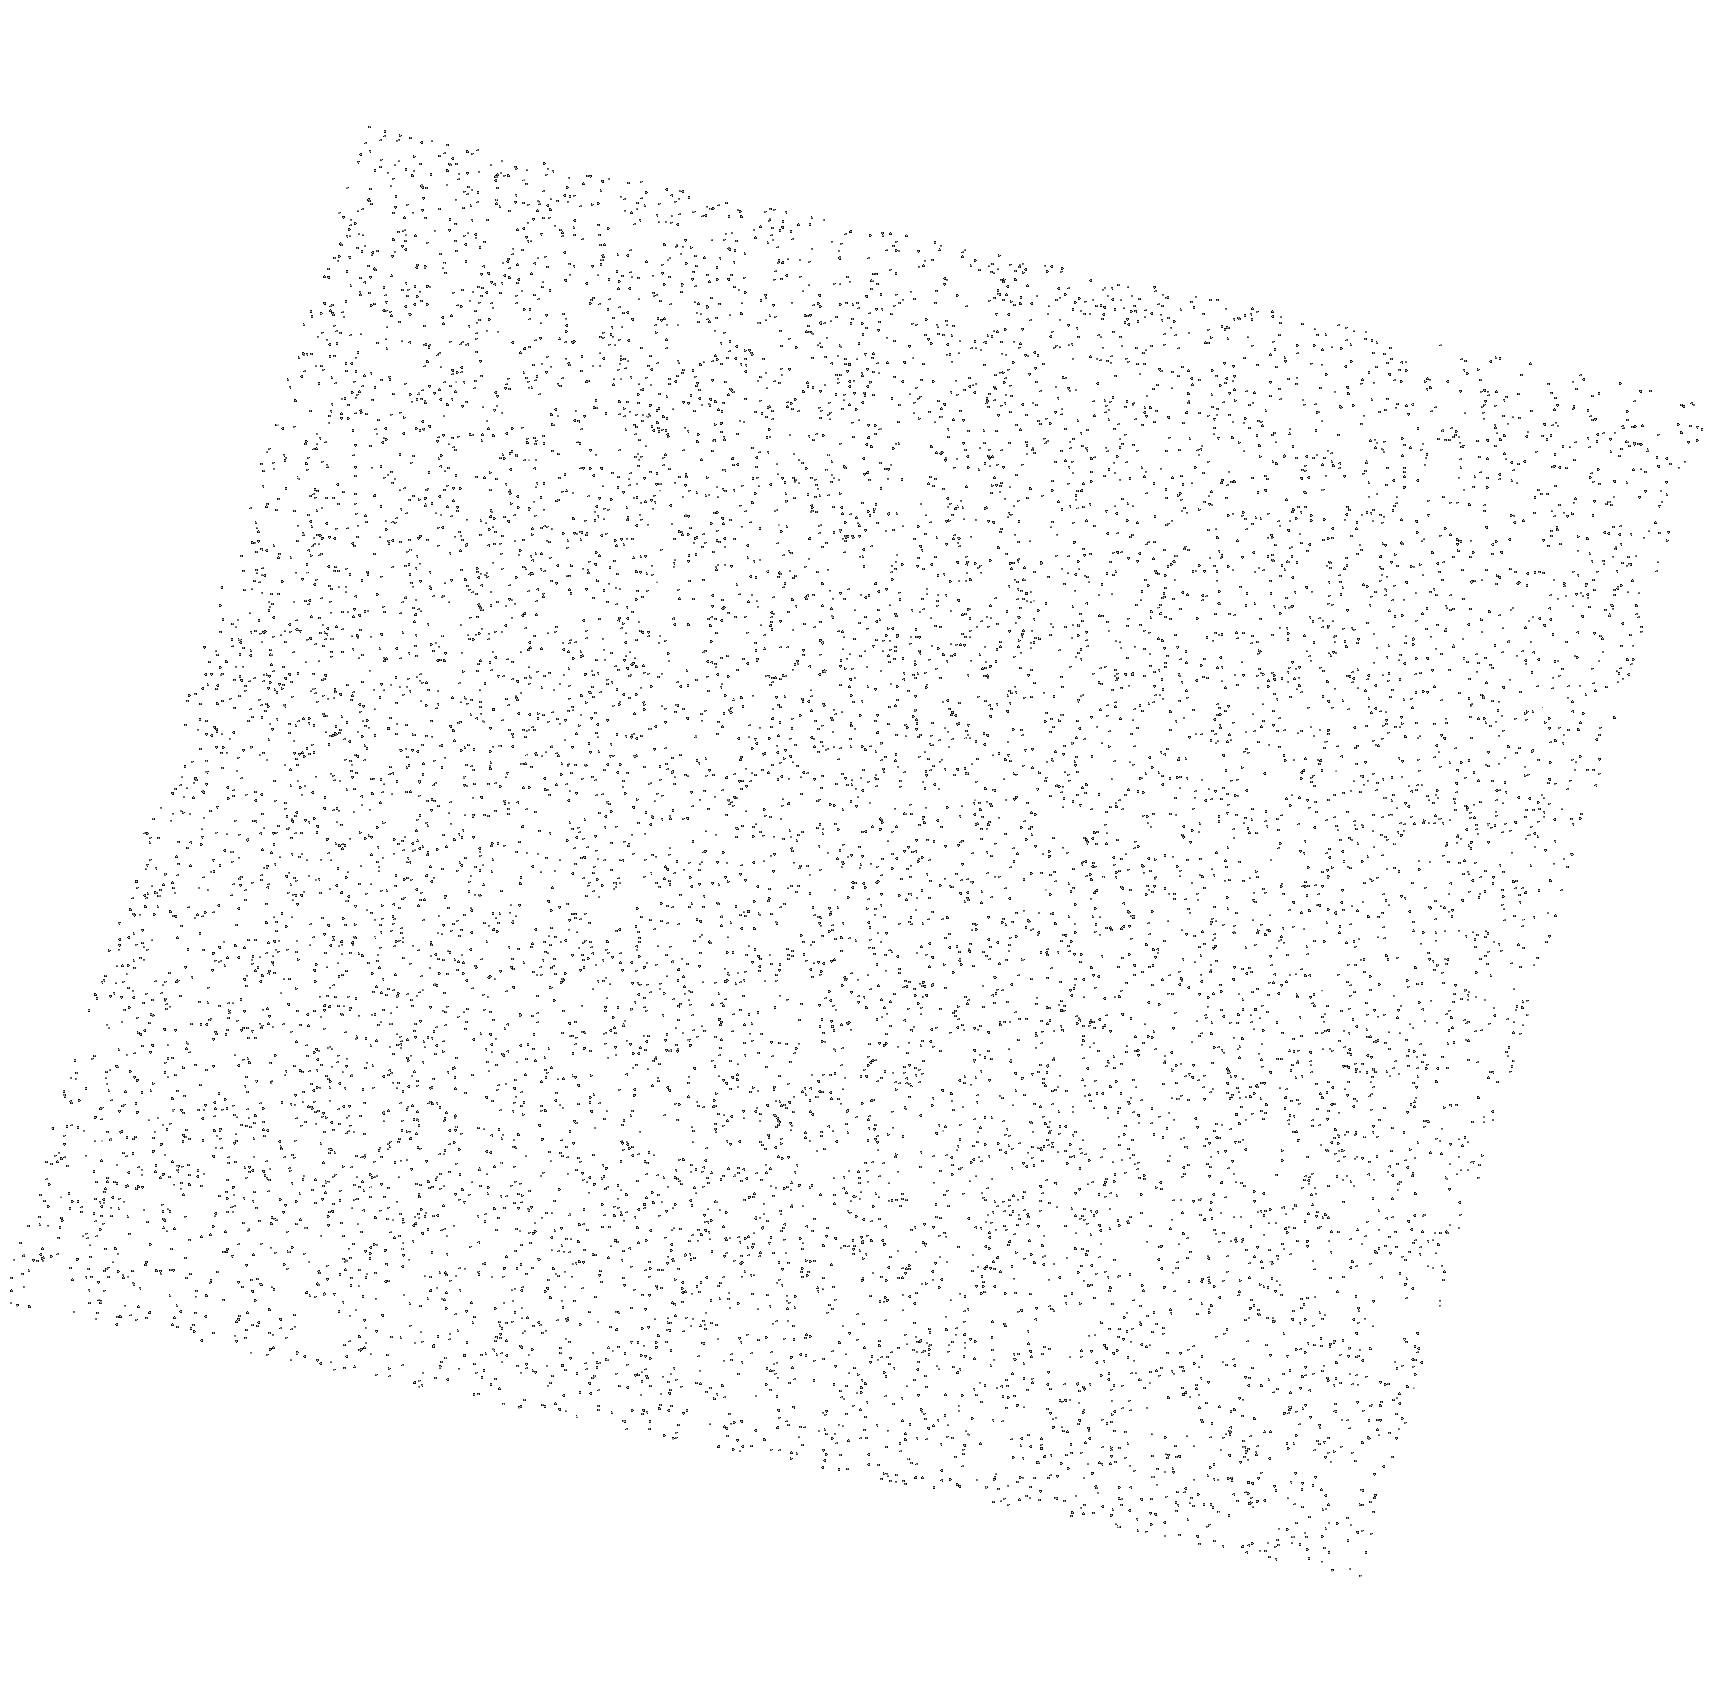
Target: J1231-1411
Instrument: ACS/SBC
Filter: F140LP
Exposure: 9 min
Observation ID: hst_17155_22_acs_sbc_f140lp_jeze22

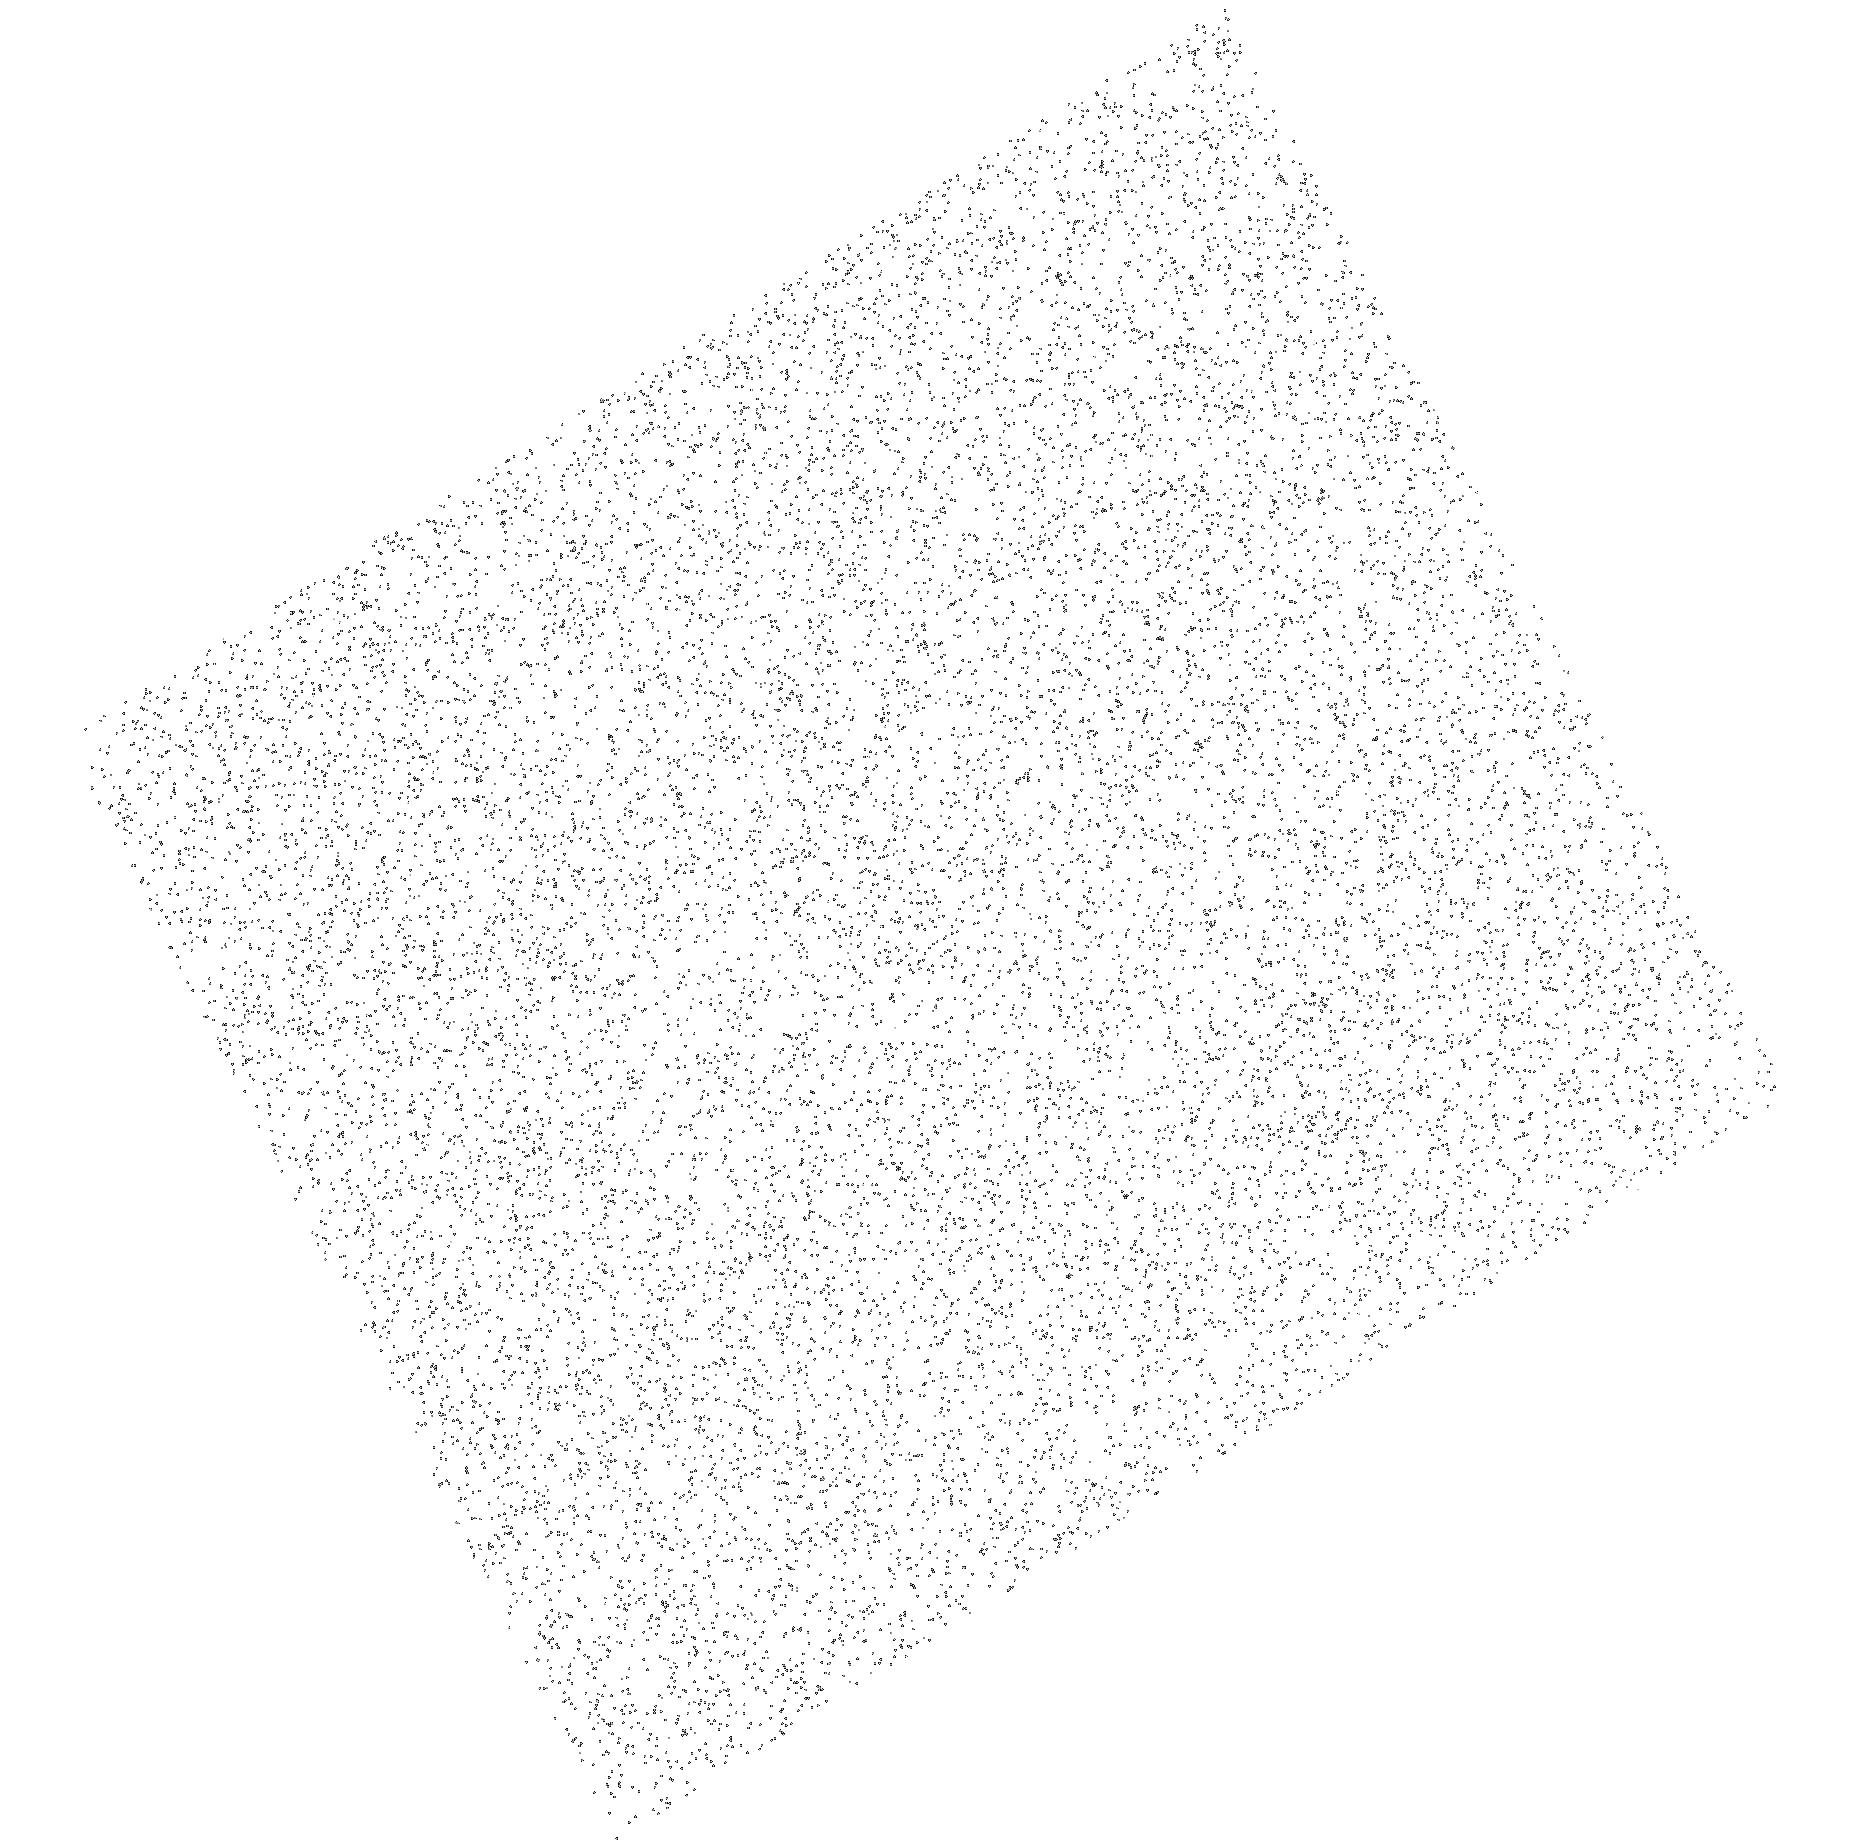
Target: J0630-2834
Instrument: ACS/SBC
Filter: F140LP
Exposure: 8 min
Observation ID: hst_17155_02_acs_sbc_f140lp_jeze02

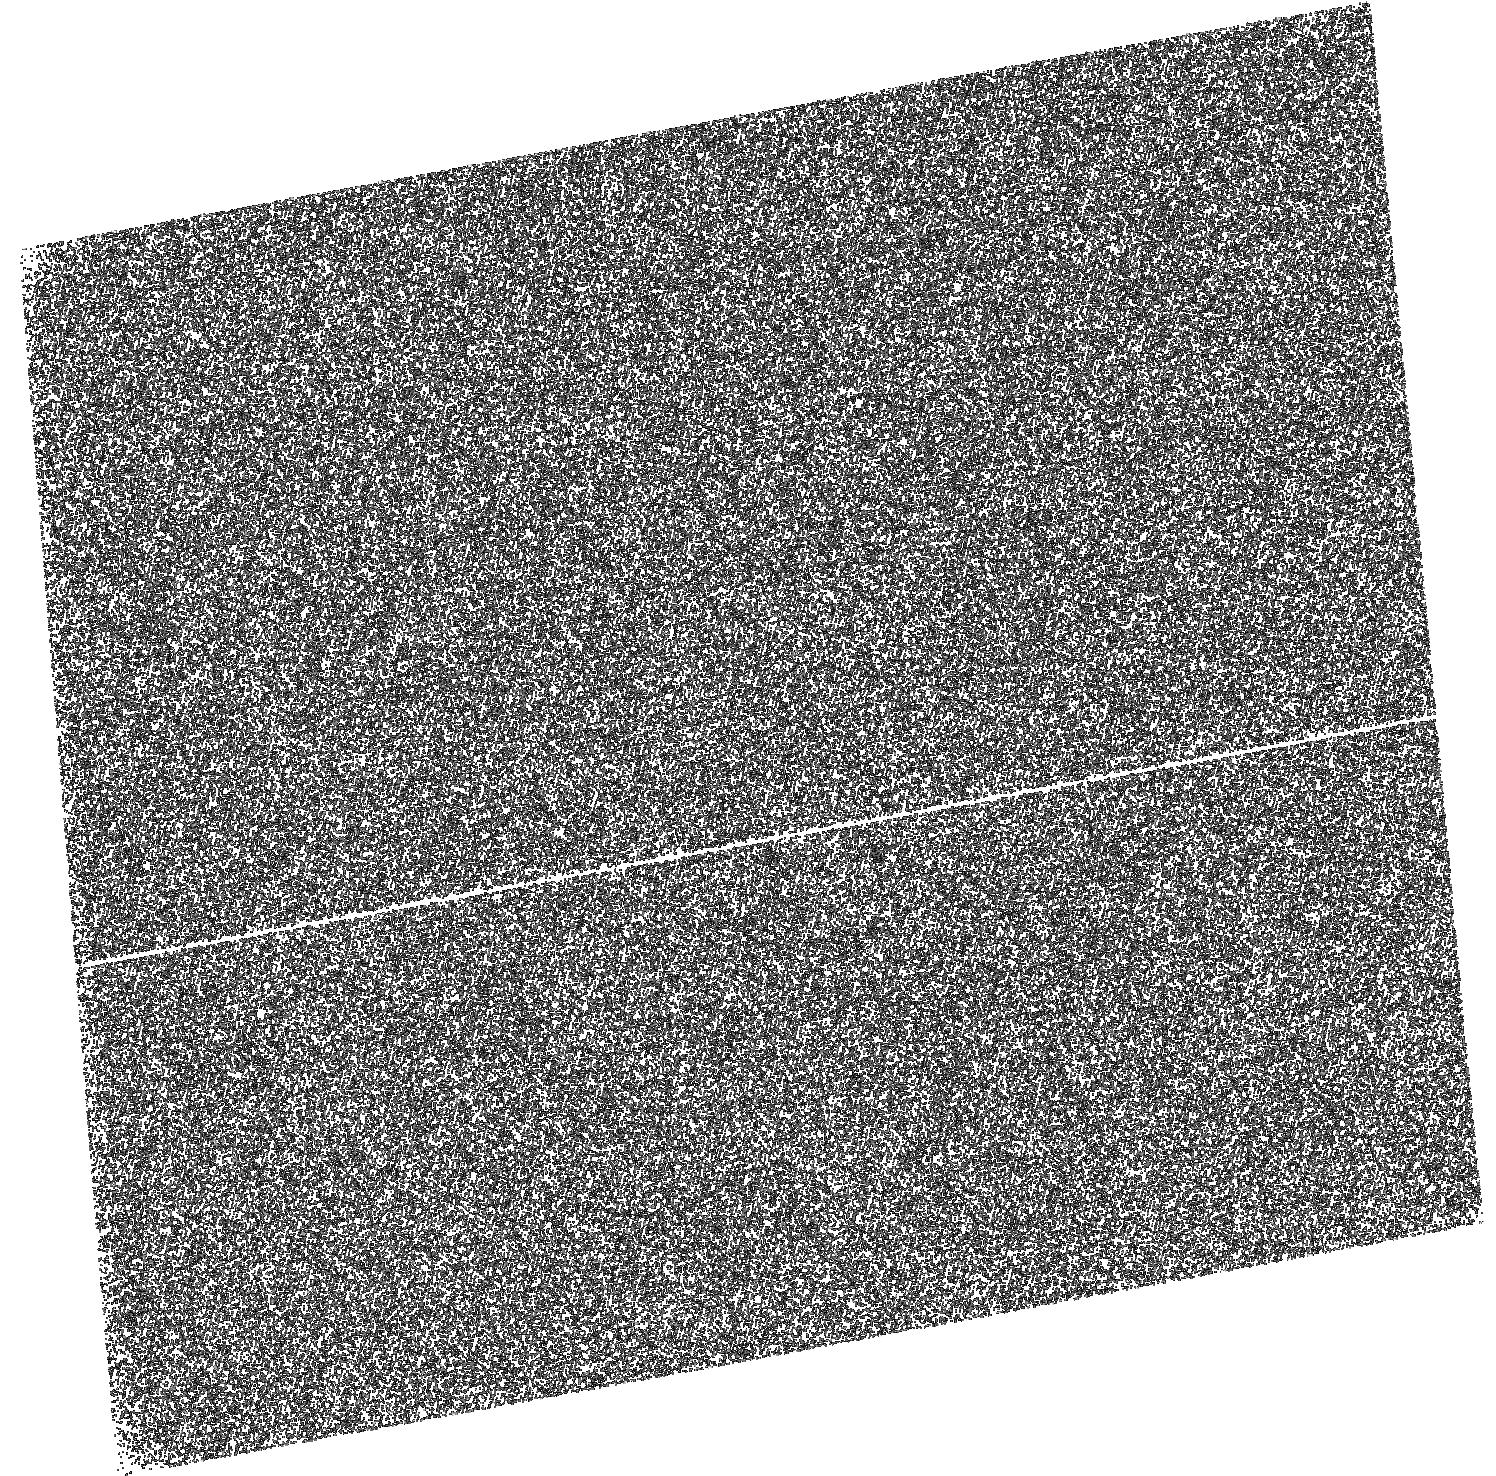
Target: J0749-4247
Instrument: ACS/SBC
Filter: F125LP
Exposure: 28 min
Observation ID: hst_17155_06_acs_sbc_f125lp_jeze06

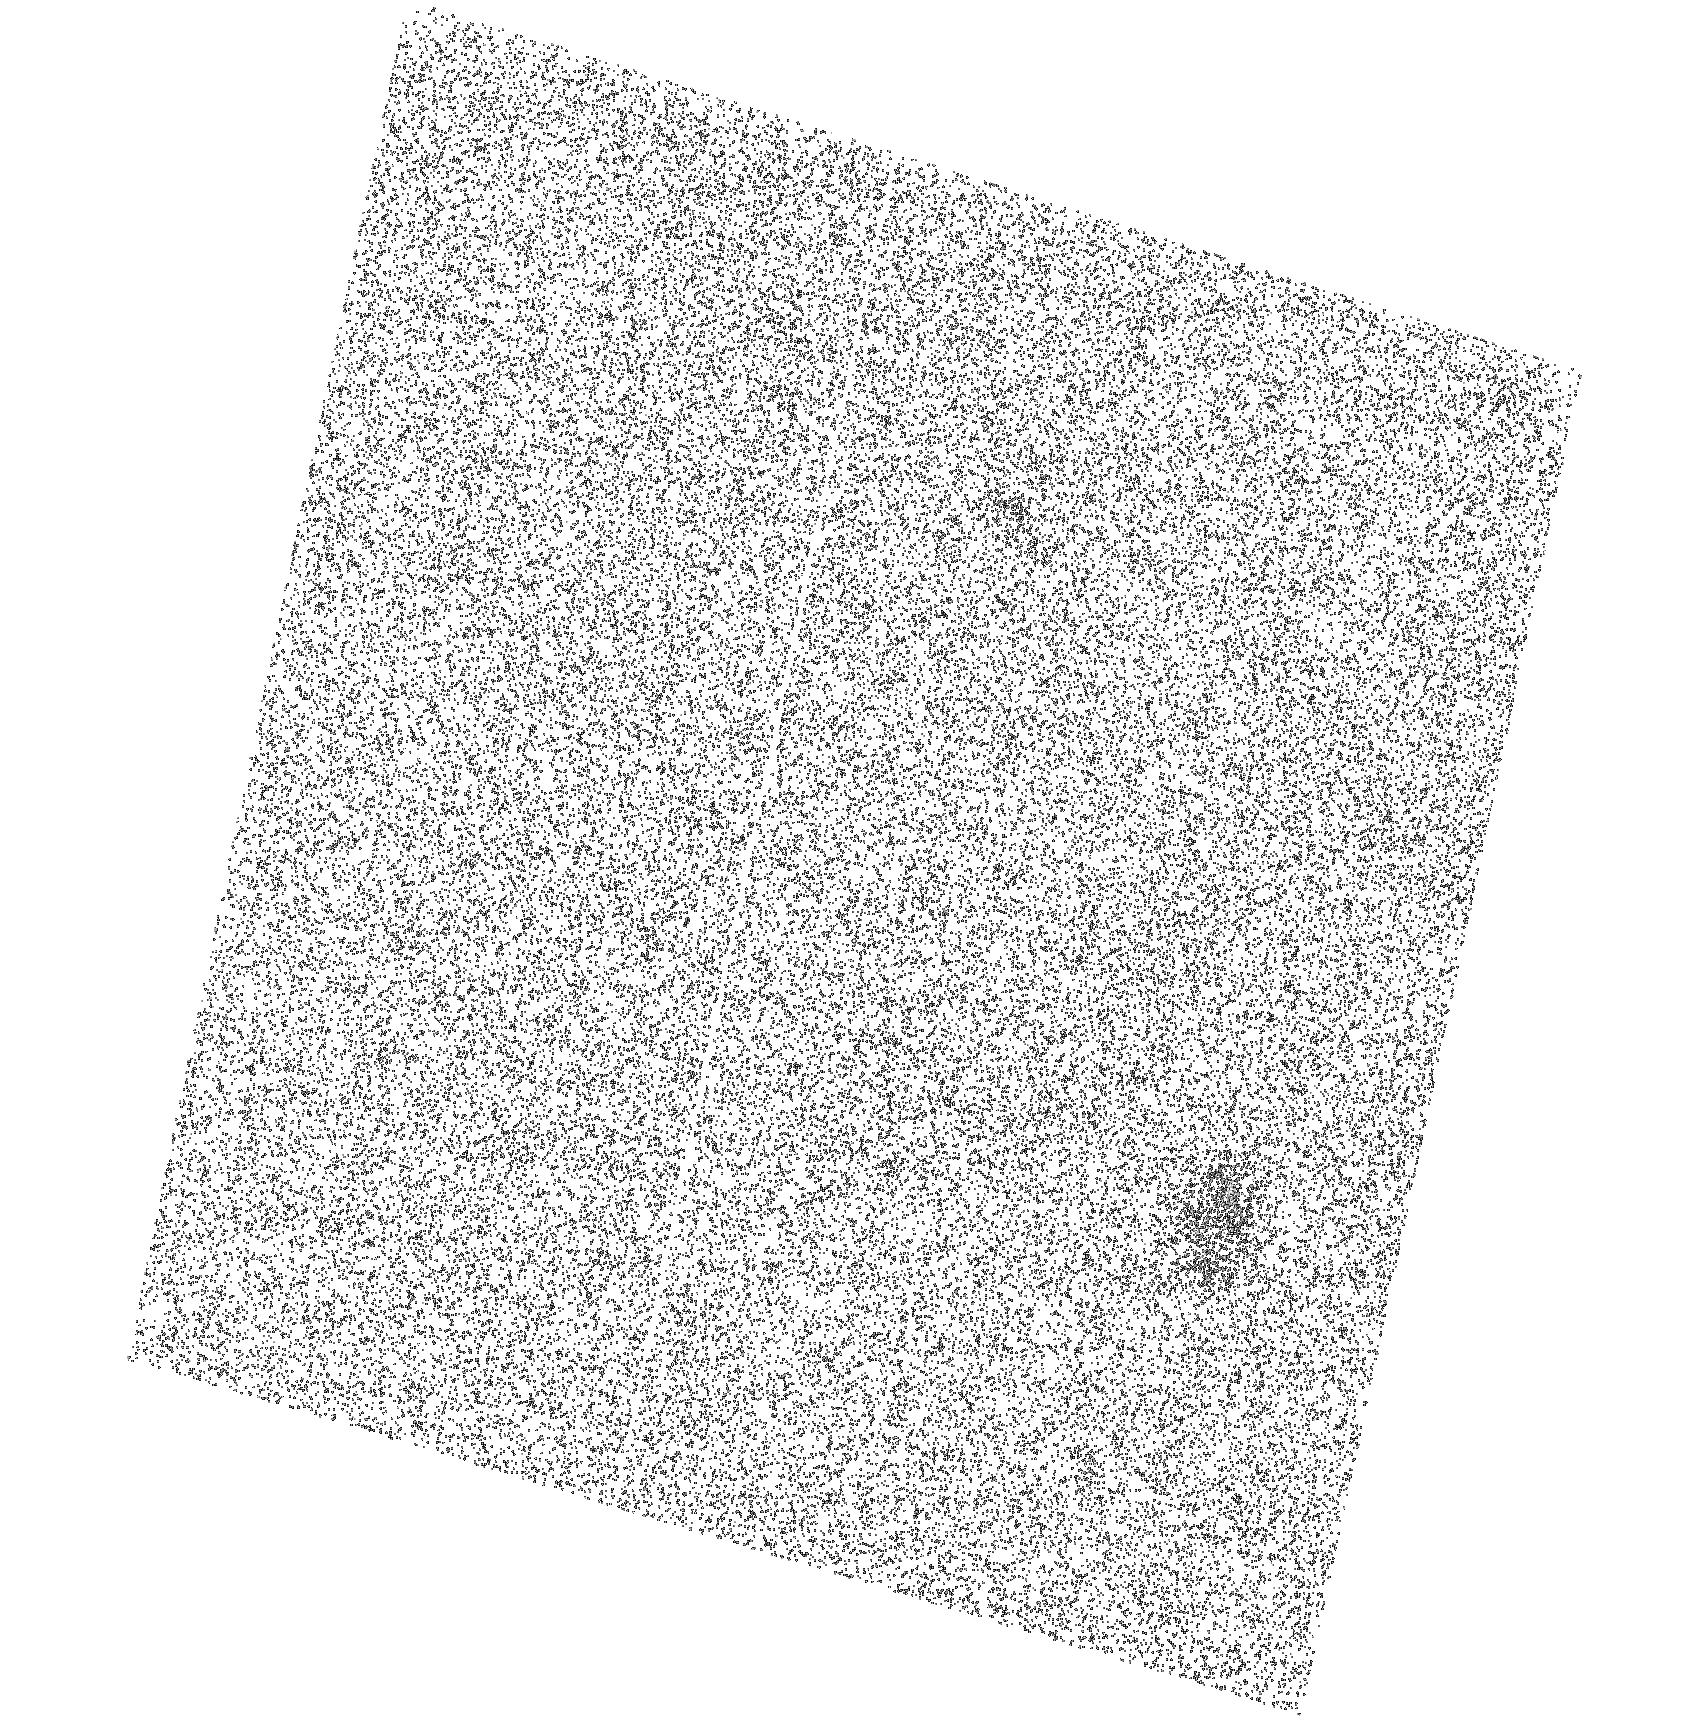
Target: J0826+2637
Instrument: ACS/SBC
Filter: F125LP
Exposure: 30 min
Observation ID: hst_17155_07_acs_sbc_f125lp_jeze07

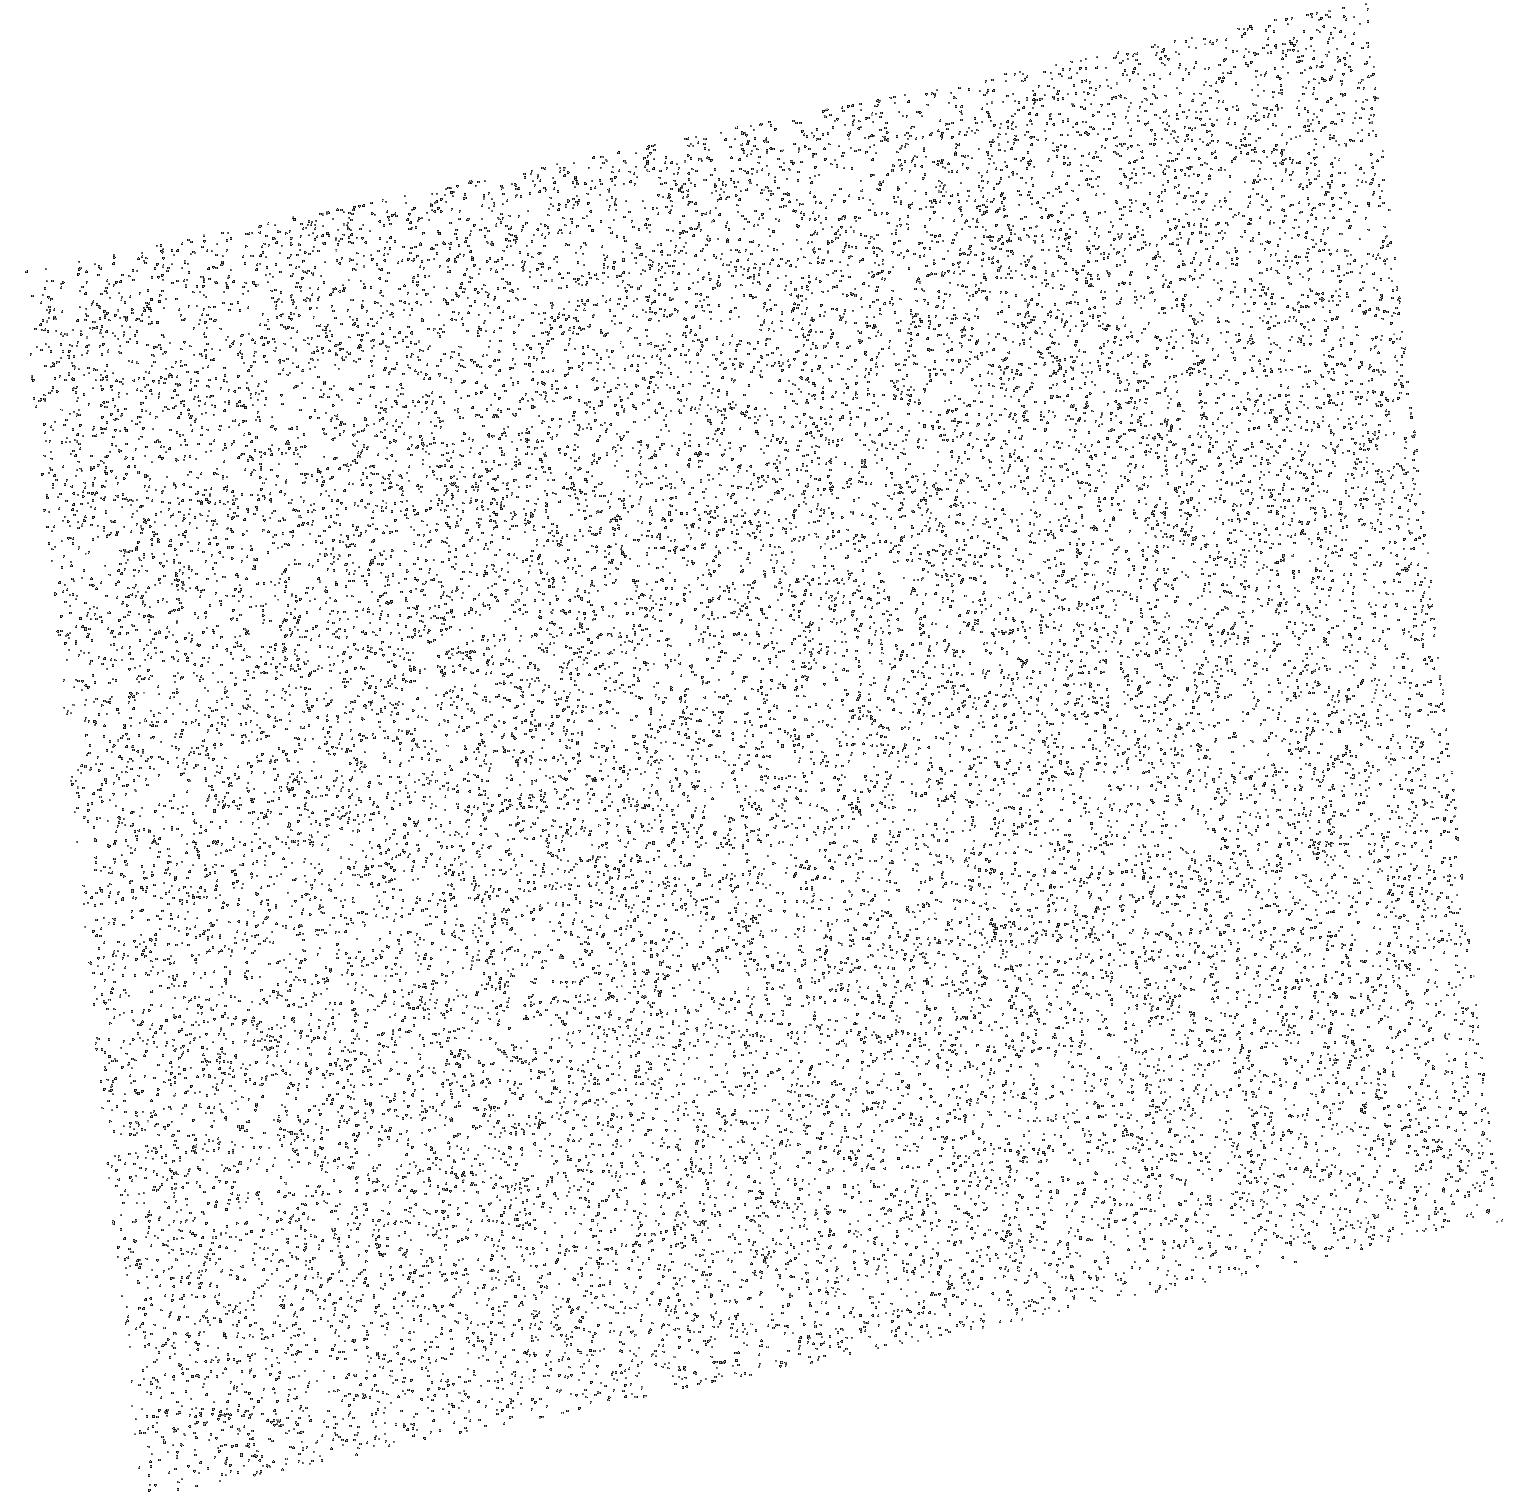
Target: J0907-5157
Instrument: ACS/SBC
Filter: F140LP
Exposure: 5 min
Observation ID: hst_17155_13_acs_sbc_f140lp_jeze13

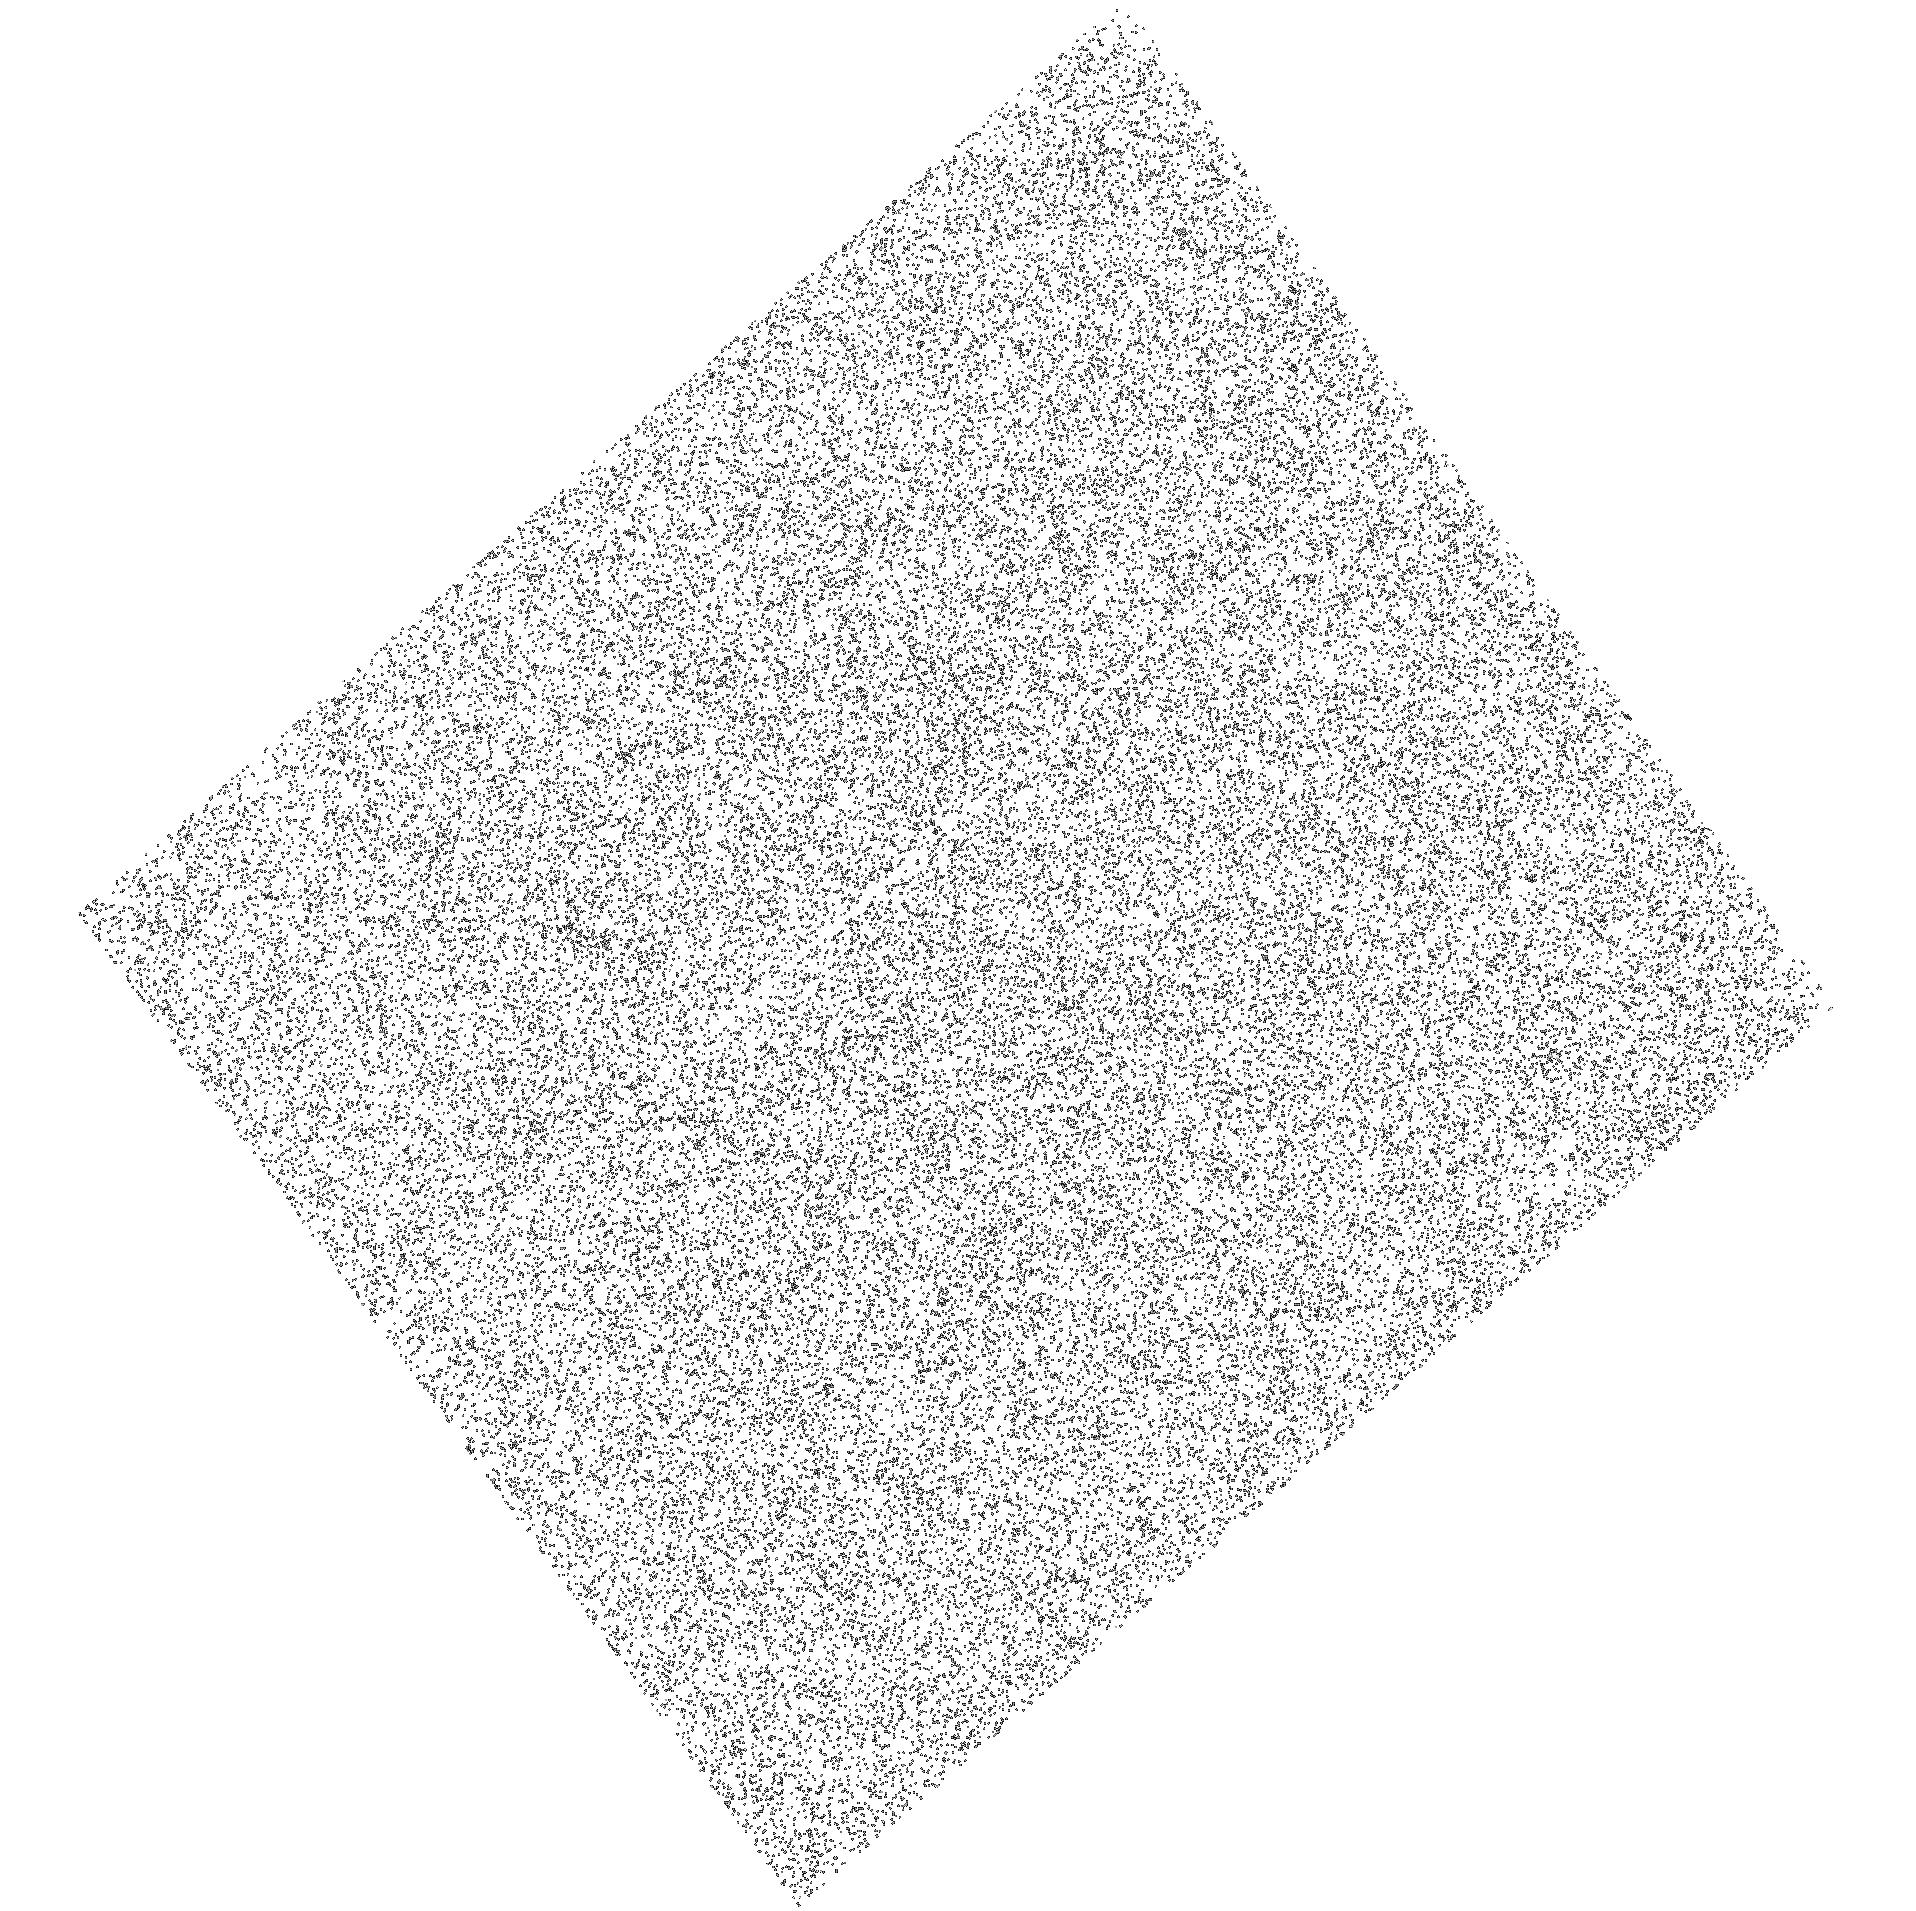
Target: J2214+3000
Instrument: ACS/SBC
Filter: F125LP
Exposure: 27 min
Observation ID: hst_17155_25_acs_sbc_f125lp_jeze25

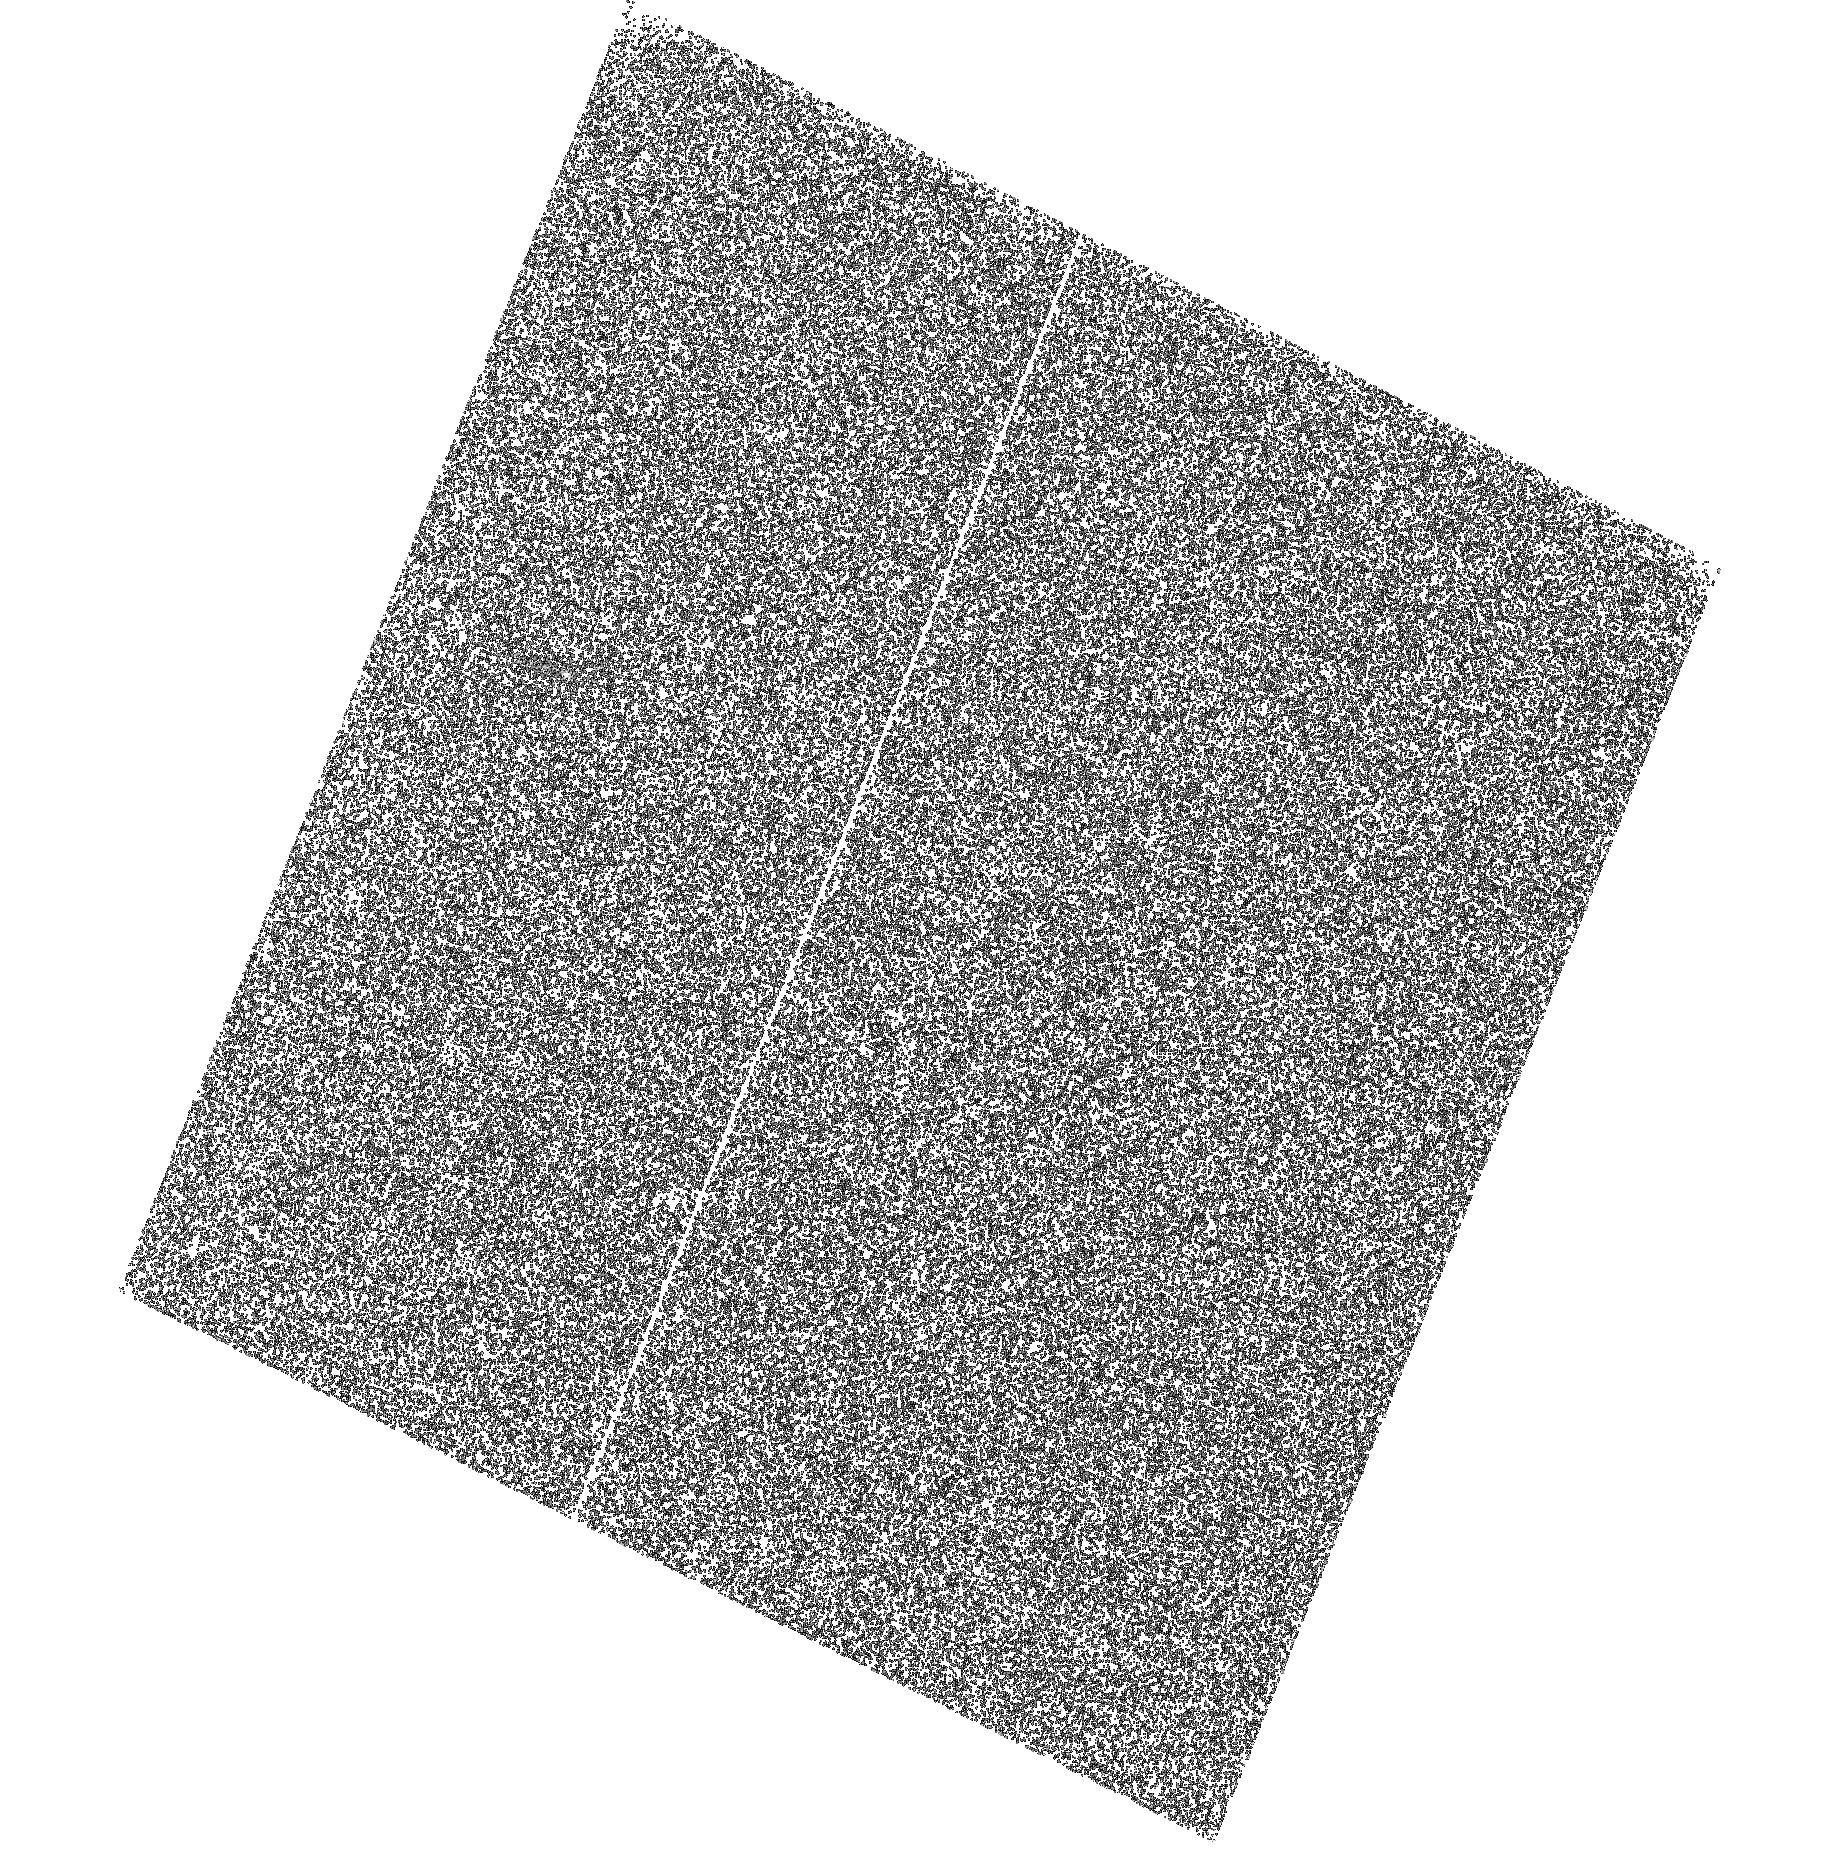
Target: J0745-5353
Instrument: ACS/SBC
Filter: F140LP
Exposure: 48 min
Observation ID: hst_17155_04_acs_sbc_f140lp_jeze04

The legacy UV survey of 28 pulsars (PI: Kargaltsev, Oleg Y.)

Previous HST explorations of neutron stars have led to a plethora of discoveries and new puzzles, including hotter-than-expected old pulsars, enigmatic optical-UV excess for some objects, potential disks, and a new type of pulsar wind nebulae. The scarcity of objects targeted with HST and the diversity of their observed properties, even for seemingly similar pulsars, make it currently impossible to arrive at a comprehensive view and an unambiguous interpretation of the optical-UV properties of neutron stars. A significantly enlarged sample of pulsars observed in optical-UV (with flux measurements or deep upper limits) is desperately needed in order to tackle the many open questions. For this reason, we propose a survey of a large sample of neutron stars in the far-UV. Only HST can carry out this legacy UV-survey which is needed to select targets for future studies in the optical and infrared. The UV observations of middle-aged and old neutron stars are required to constrain the fundamental physics of these compact objects. We expect that the collected HST data will be used by observers and theoreticians alike for years to come.